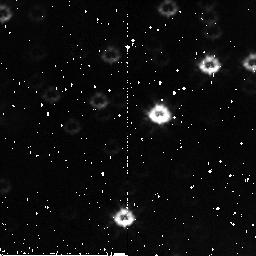
Target: field at RA 168.815°, Dec -61.244°. Instrument: NICMOS/NIC2. Filter: F110W. Exposure: 3 min. Observation ID: n9voa4020

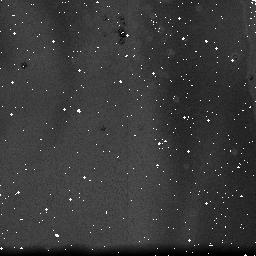
Target: NGC3603. Instrument: NICMOS/NIC3. Filter: F110W. Exposure: 19 min. Observation ID: n9vo09020

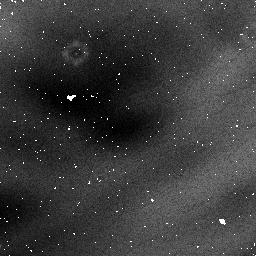
Target: field at RA 168.779°, Dec -61.261°. Instrument: NICMOS/NIC1. Filter: F090M. Exposure: 29 min. Observation ID: n9voa3080

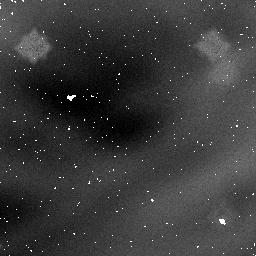
Target: field at RA 168.779°, Dec -61.261°. Instrument: NICMOS/NIC1. Filter: F160W. Exposure: 29 min. Observation ID: n9vo10040

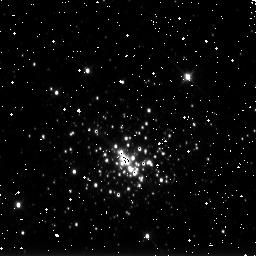
Target: NGC3603. Instrument: NICMOS/NIC3. Filter: F175W. Exposure: 1 min. Observation ID: n9vo05070

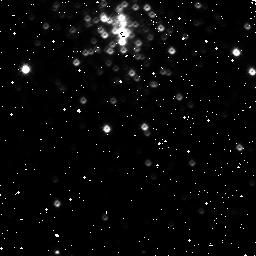
Target: NGC3603. Instrument: NICMOS/NIC3. Filter: F150W. Exposure: 2 min. Observation ID: n9vo070o0

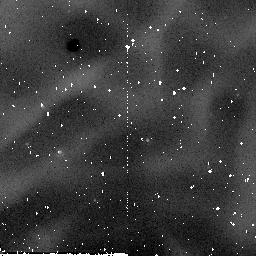
Target: field at RA 168.815°, Dec -61.261°. Instrument: NICMOS/NIC2. Filter: F205W. Exposure: 2 min. Observation ID: n9vo01060

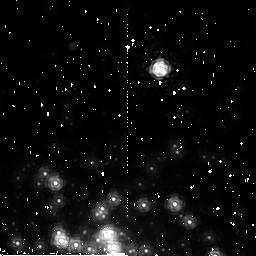
Target: NGC3603. Instrument: NICMOS/NIC2. Filter: F222M. Exposure: 8 min. Observation ID: n9voa3090

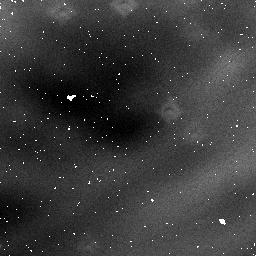
Target: NGC3603. Instrument: NICMOS/NIC1. Filter: F140W. Exposure: 4 min. Observation ID: n9vo03070

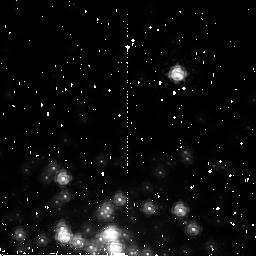
Target: NGC3603. Instrument: NICMOS/NIC2. Filter: F187W. Exposure: 4 min. Observation ID: n9vo10050

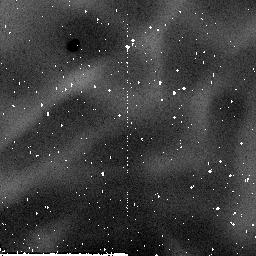
Target: field at RA 168.815°, Dec -61.244°. Instrument: NICMOS/NIC2. Filter: F160W. Exposure: 2 min. Observation ID: n9vo040c0

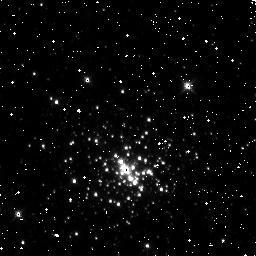
Target: NGC3603. Instrument: NICMOS/NIC3. Filter: F160W. Exposure: 4 min. Observation ID: n9voa4050

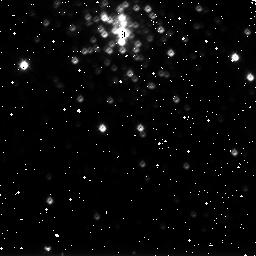
Target: NGC3603. Instrument: NICMOS/NIC3. Filter: F175W. Exposure: 1 min. Observation ID: n9vo09050

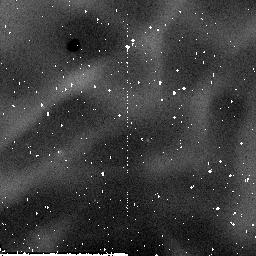
Target: field at RA 168.815°, Dec -61.261°. Instrument: NICMOS/NIC2. Filter: F160W. Exposure: 26 min. Observation ID: n9vo010q0

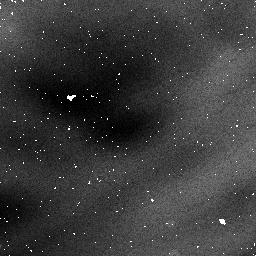
Target: NGC3603. Instrument: NICMOS/NIC1. Filter: F090M. Exposure: 31 min. Observation ID: n9voa1030

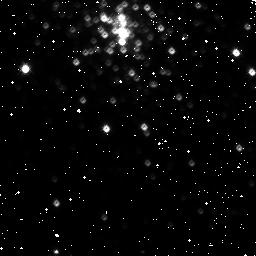
Target: NGC3603. Instrument: NICMOS/NIC3. Filter: F160W. Exposure: 4 min. Observation ID: n9vo08010

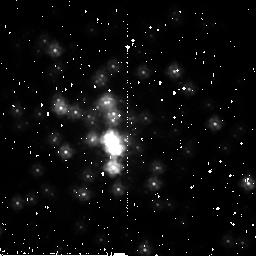
Target: NGC3603. Instrument: NICMOS/NIC2. Filter: F205W. Exposure: 3 min. Observation ID: n9voa3030

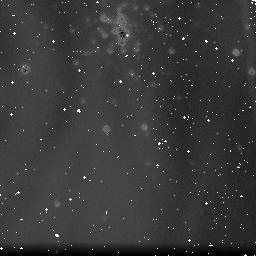
Target: NGC3603. Instrument: NICMOS/NIC3. Filter: F222M. Exposure: 3 min. Observation ID: n9vo070d0

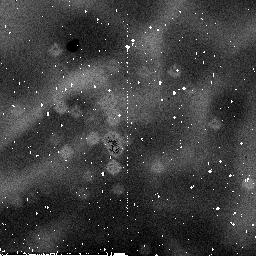
Target: NGC3603. Instrument: NICMOS/NIC2. Filter: F110W. Exposure: 7 min. Observation ID: n9vo02030

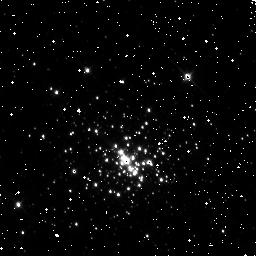
Target: NGC3603. Instrument: NICMOS/NIC3. Filter: F110W. Exposure: 1 min. Observation ID: n9vo05030

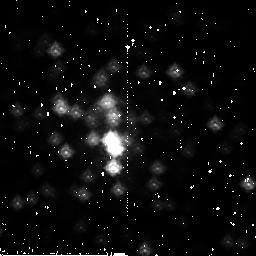
Target: NGC3603. Instrument: NICMOS/NIC2. Filter: F160W. Exposure: 3 min. Observation ID: n9vo02070

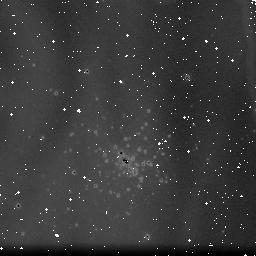
Target: NGC3603. Instrument: NICMOS/NIC3. Filter: F222M. Exposure: 2 min. Observation ID: n9vo04030

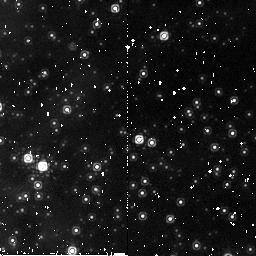
Target: field at RA 168.815°, Dec -61.261°. Instrument: NICMOS/NIC2. Filter: F187W. Exposure: 4 min. Observation ID: n9voa1060

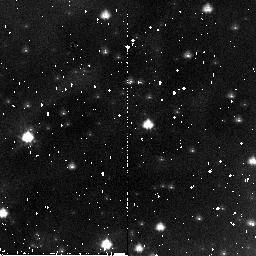
Target: field at RA 168.763°, Dec -61.262°. Instrument: NICMOS/NIC2. Filter: F110W. Exposure: 3 min. Observation ID: n9vo08060

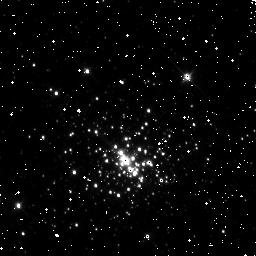
Target: NGC3603. Instrument: NICMOS/NIC3. Filter: F150W. Exposure: 2 min. Observation ID: n9vo040q0

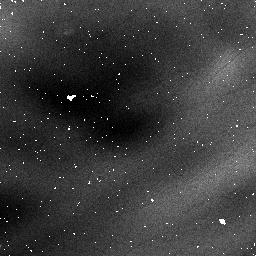
Target: field at RA 168.782°, Dec -61.260°. Instrument: NICMOS/NIC1. Filter: F090M. Exposure: 4 min. Observation ID: n9vo07040

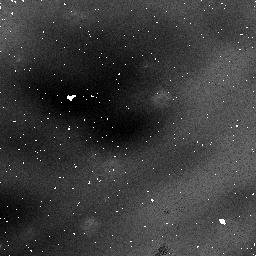
Target: NGC3603. Instrument: NICMOS/NIC1. Filter: F110W. Exposure: 3 min. Observation ID: n9vo01030

NICMOS non-linearity tests (PI: de Jong, Roelof S.)

This program incorporates a number of tests to analyse the count rate dependent non-linearity seen in NICMOS spectro-photometric observations. We will observe a field with stars of a range in luminosity in NGC3603 with NICMOS in NIC1: F090M, F110W, F140W, F160W NIC2: F110W, F160W, F187W, F205W, and F222M NIC3: F110W, F150W, F160W, F175W, and F222M. We will repeat the observations with flatfield lamp on, creating artificially high count-rates, allowing tests of NICMOS linearity as function of count rate. We first take exposures with the lamp off, then exposures with the lamp on, and repeat at the end with lamp off. Finally, we continue with taking darks during occultation. We will furthermore observe spectro-photometric standard P041C using the G096, G141, and G206 grisms in NIC3, and repeat the lamp off/on/off test to artificially create a high background.